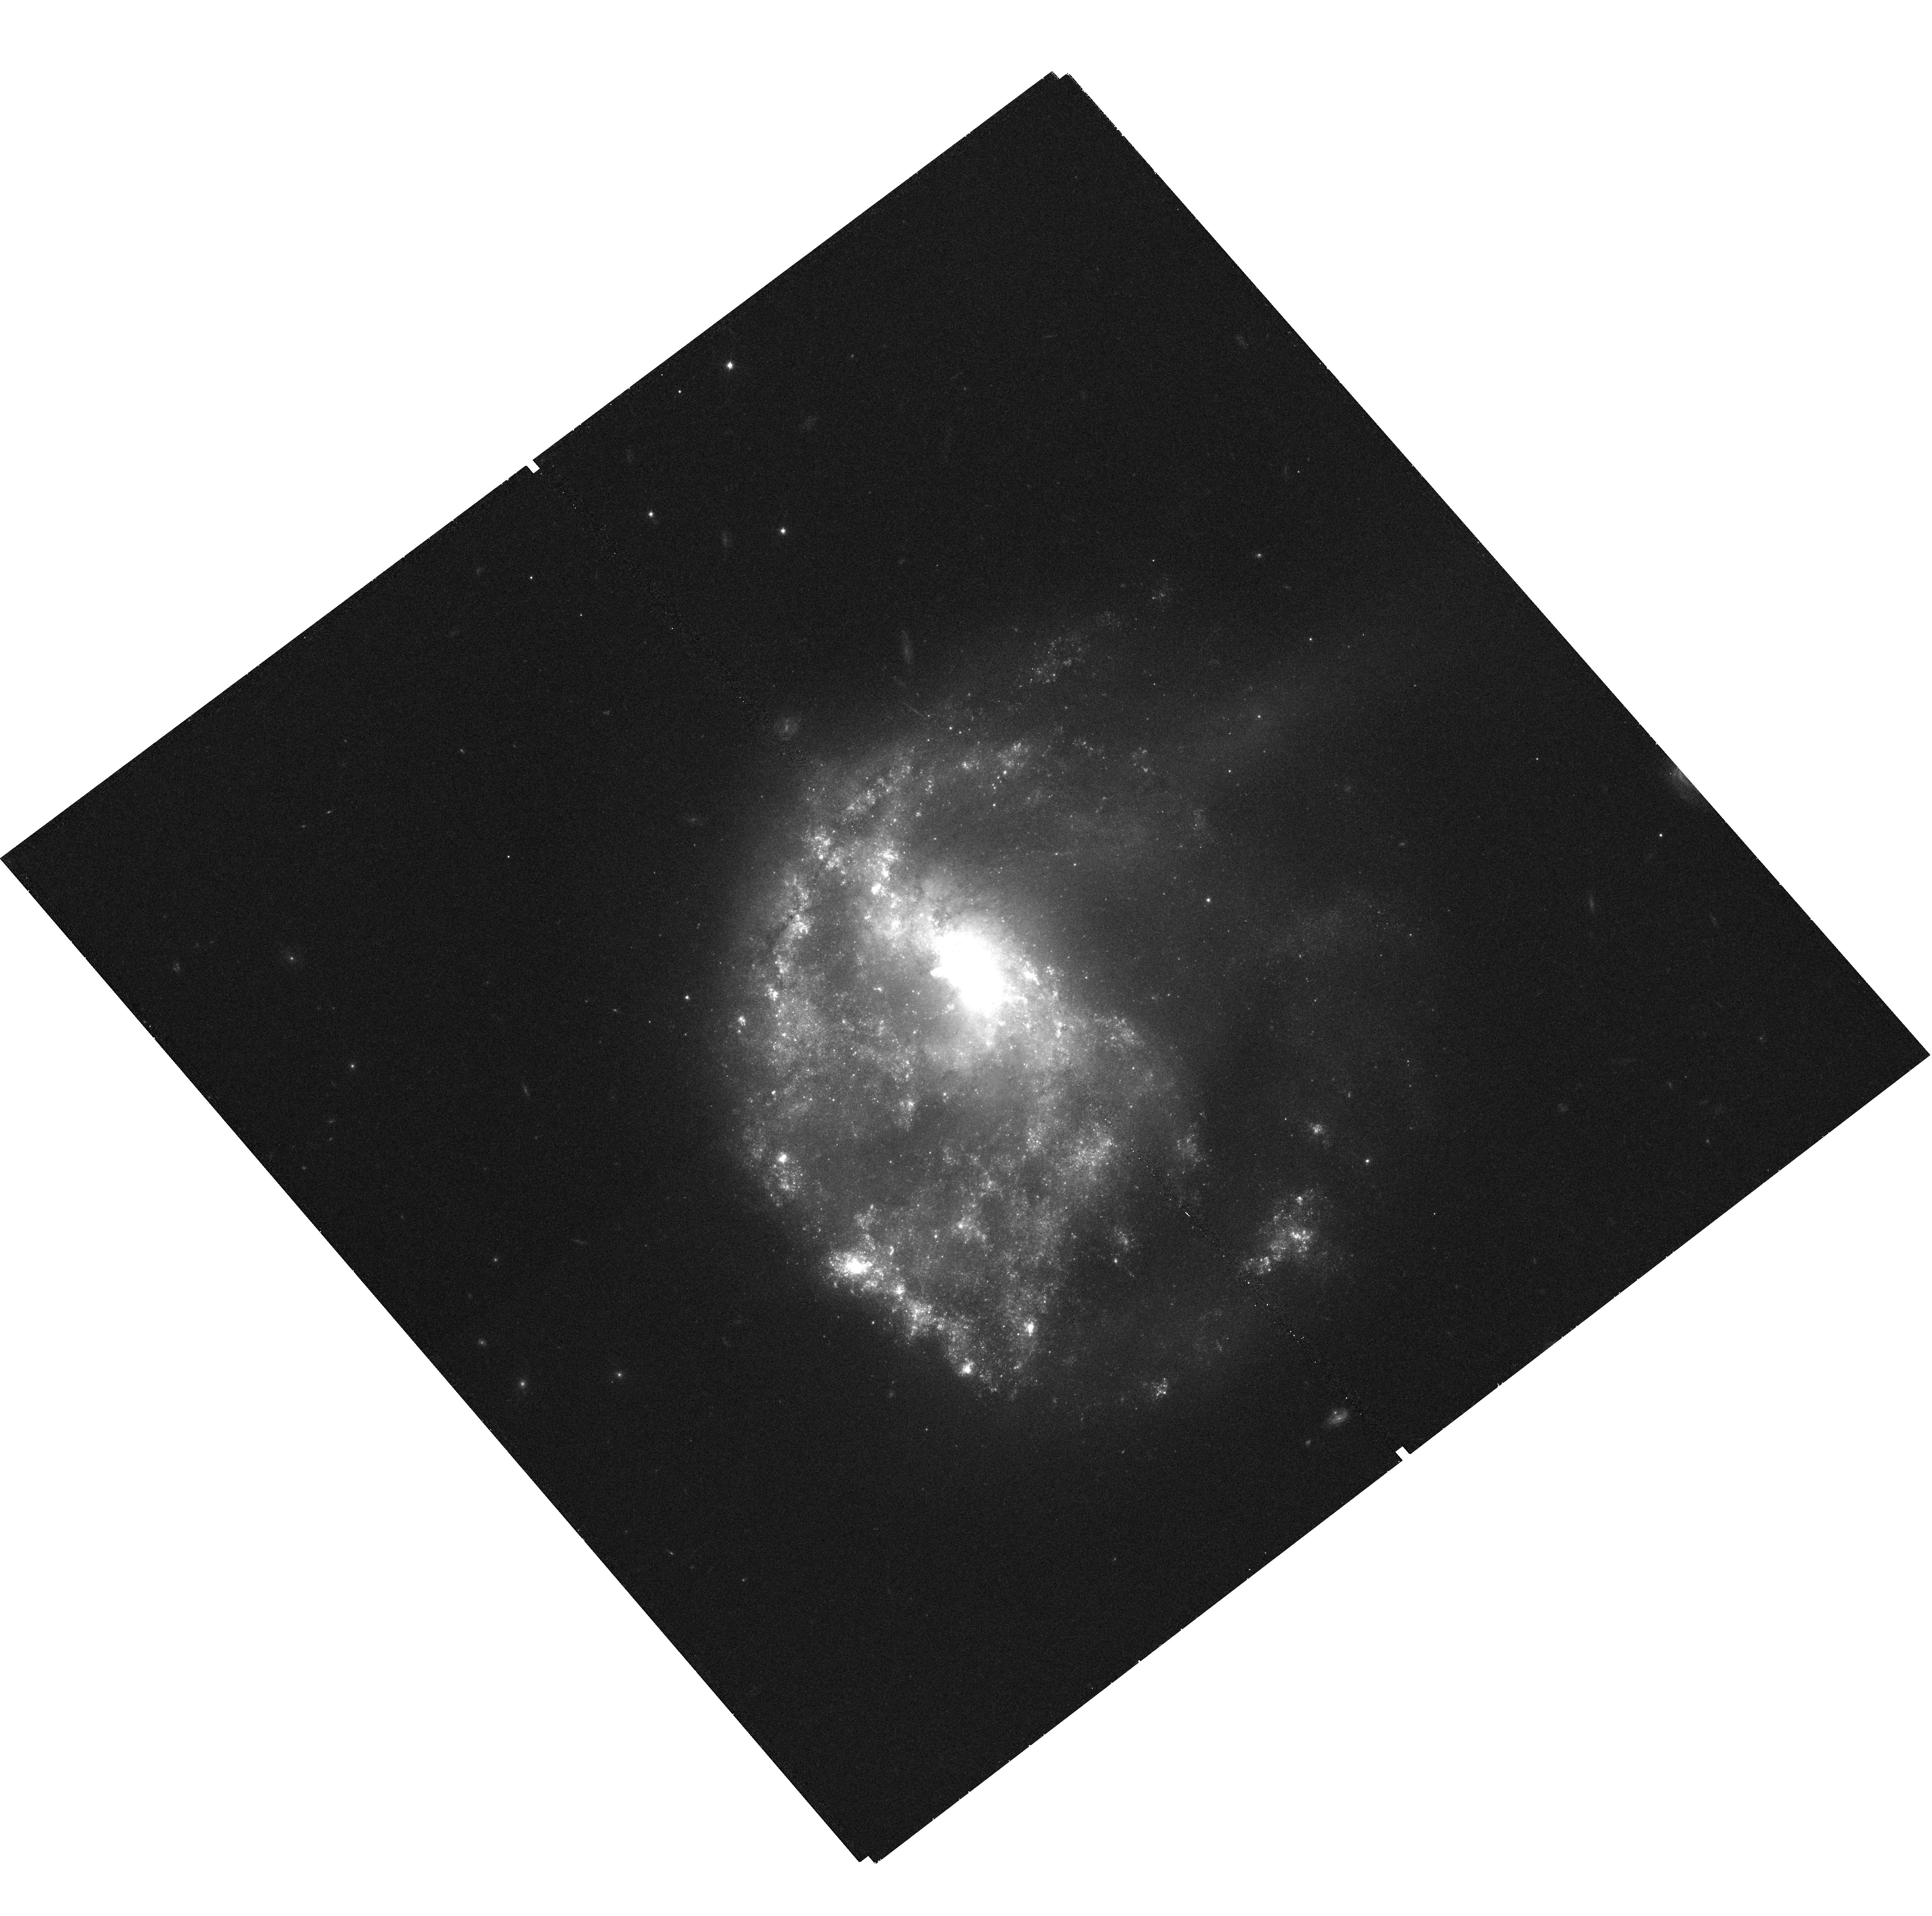
Target: NGC-0922. Instrument: WFC3/UVIS. Filter: F621M. Exposure: 27 min. Observation ID: hst_11836_01_wfc3_uvis_f621m_ib8p01

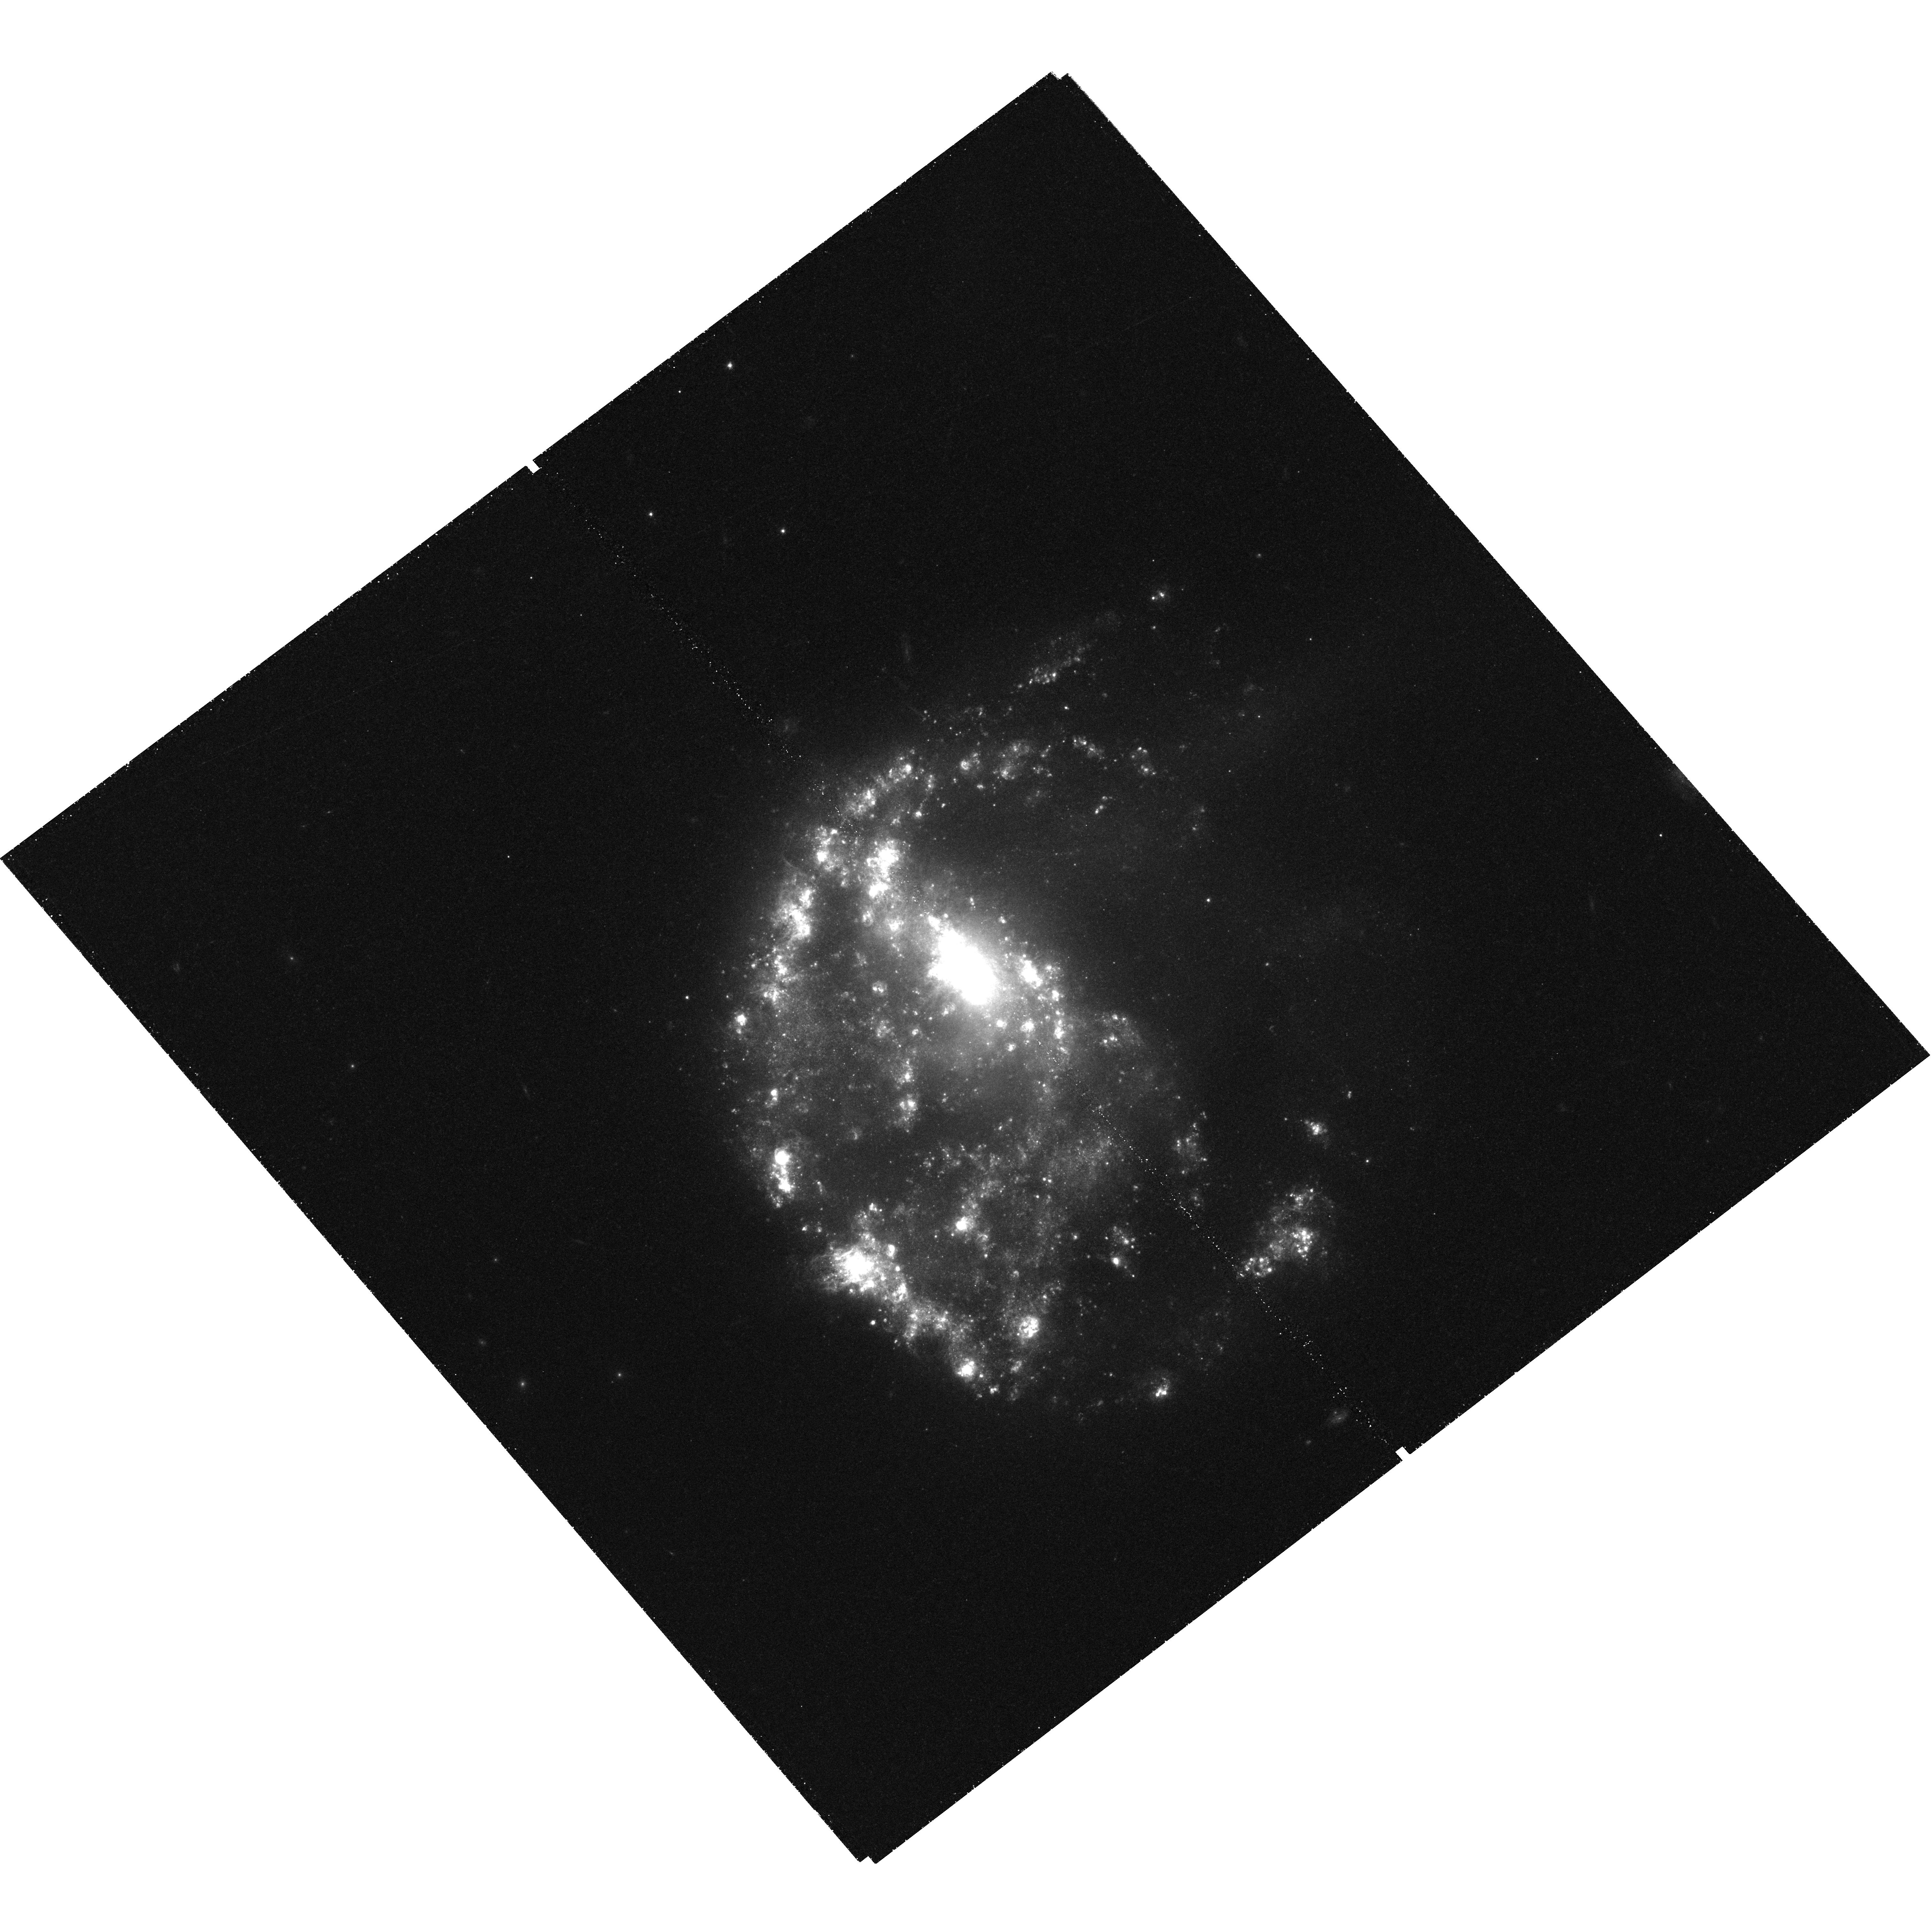
Target: NGC-0922. Instrument: WFC3/UVIS. Filter: F665N. Exposure: 1.9 h. Observation ID: hst_11836_01_wfc3_uvis_f665n_ib8p01

Chandra Imaging of NGC 922 -- the closest collisional ring galaxy (PI: Prestwich, Andrea H.)

Ultra Luminous X-ray sources (ULX) have luminosities many times the Eddington limit for a stellar black hole and are associated with massive star formation. This is illustrated by the Chandra image of the Cartwheel, a collisional ring galaxy. The bulk of the X-ray luminosity is produced by 16 ULX co-incident with the outer ring of star formation. We request Chandra and HST time to image another collisional ring galaxy NGC 922. NGC 922 is similar to the Cartwheel, except that it is nearly three times closer and has higher metallicity. We will (1) detect fainter sources than was possible for the Cartwheel, (2) use archival HST data and our new Halpha images to associate X-ray sources with tracers of star formation and (3) study the effect of metallicity on the formation of ULX.